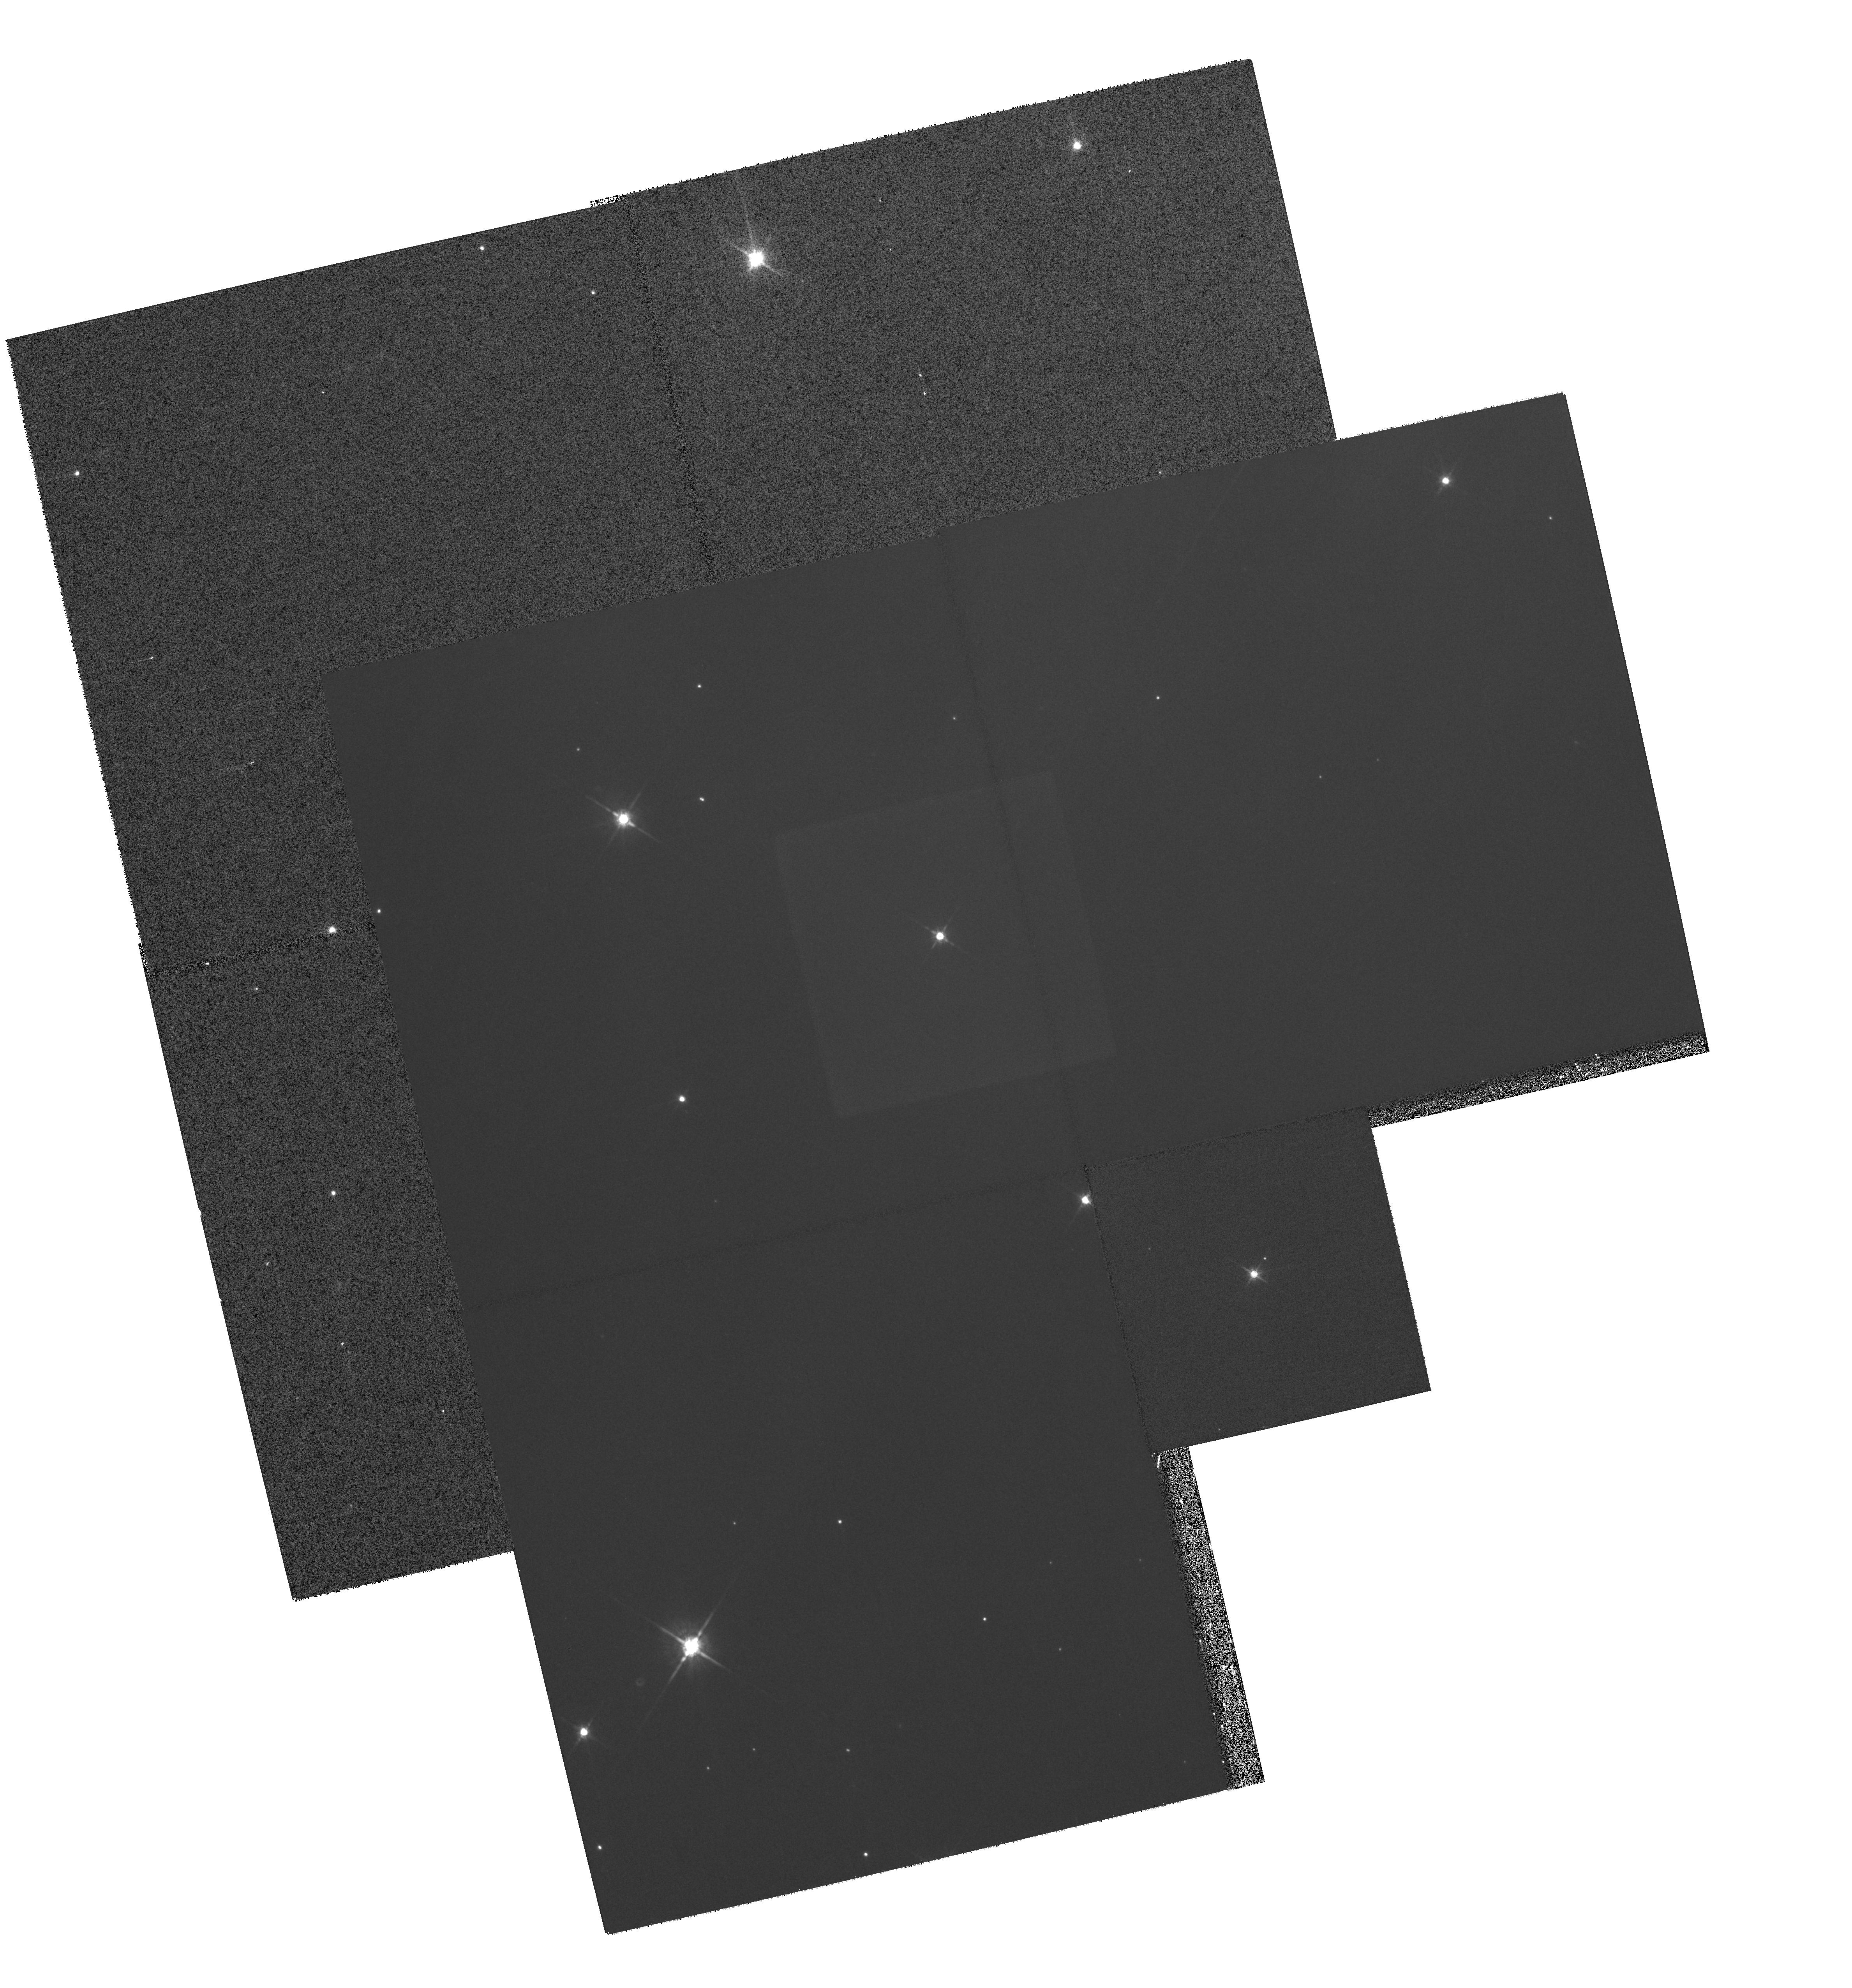
Target: MULTIPLE
Instrument: WFPC2/PC
Filter: F791W
Exposure: 28 min
Observation ID: hst_8573_56_wfpc2_pc_f791w_u66i56

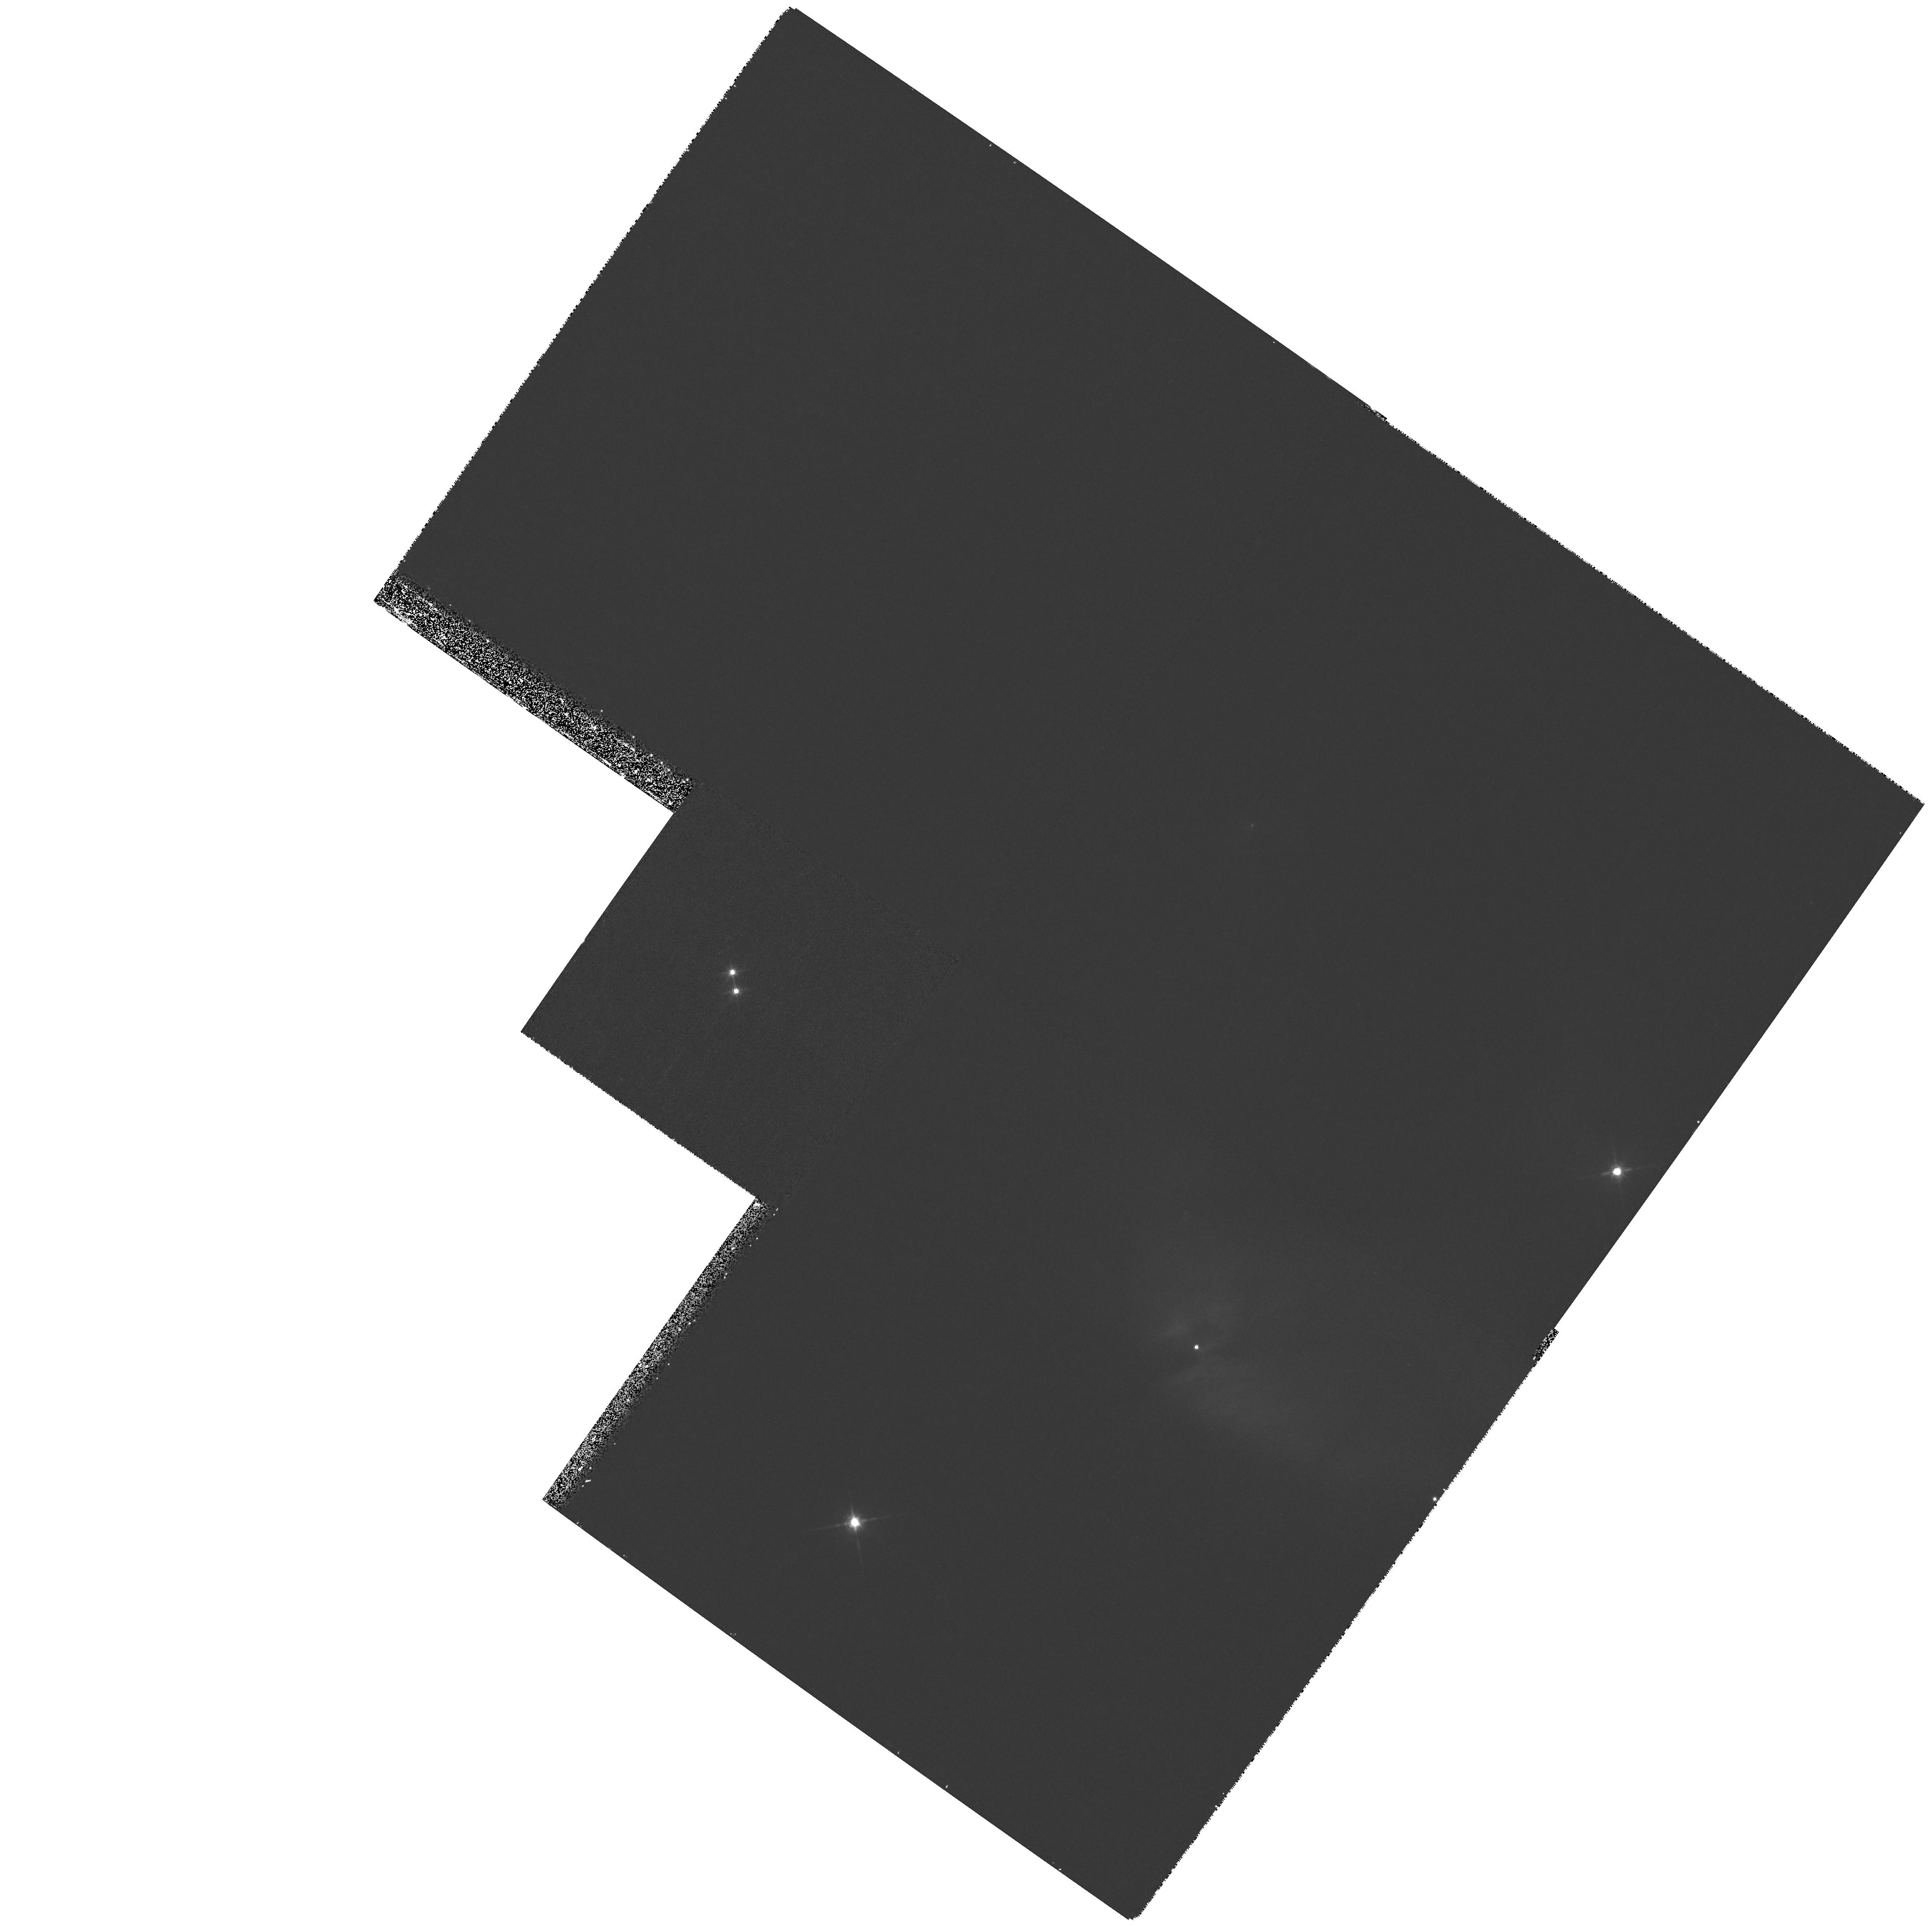
Target: IC348-POS1
Instrument: WFPC2/PC
Filter: F850LP
Exposure: 27 min
Observation ID: hst_8573_02_wfpc2_pc_f850lp_u66i02

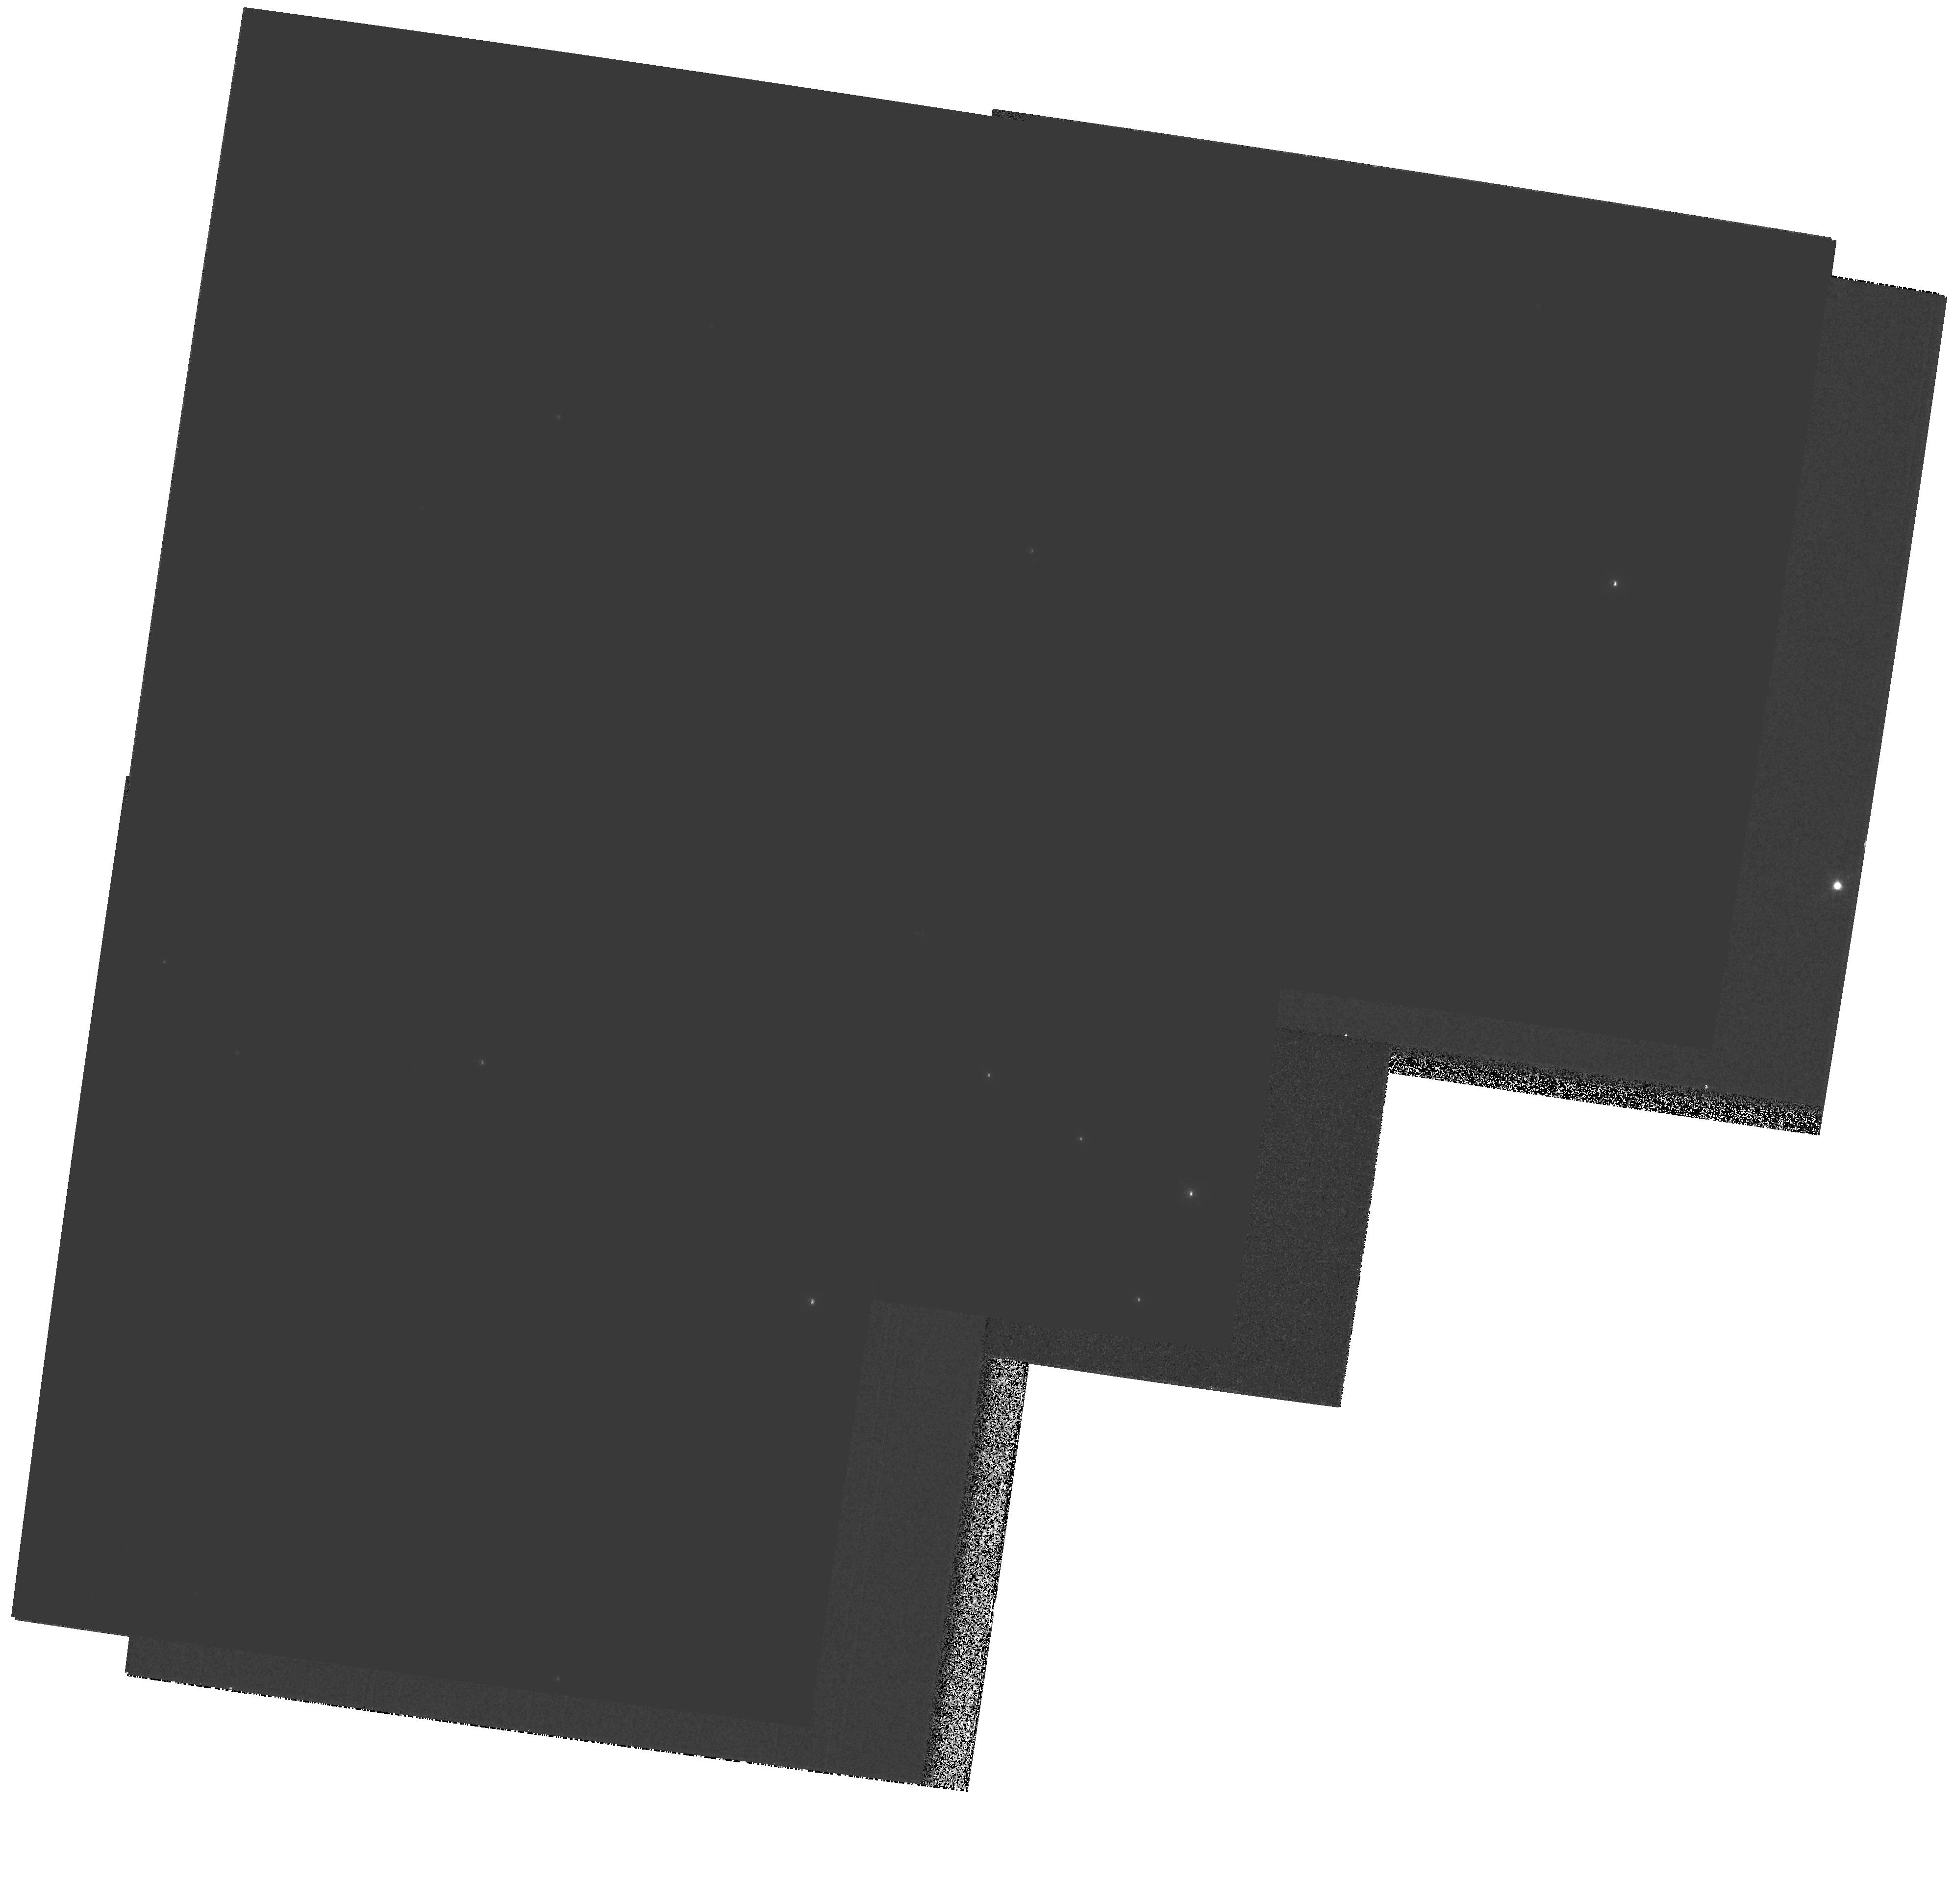
Target: MULTIPLE
Instrument: WFPC2/PC
Filter: F850LP
Exposure: 27 min
Observation ID: hst_8573_10_wfpc2_pc_f850lp_u66i10

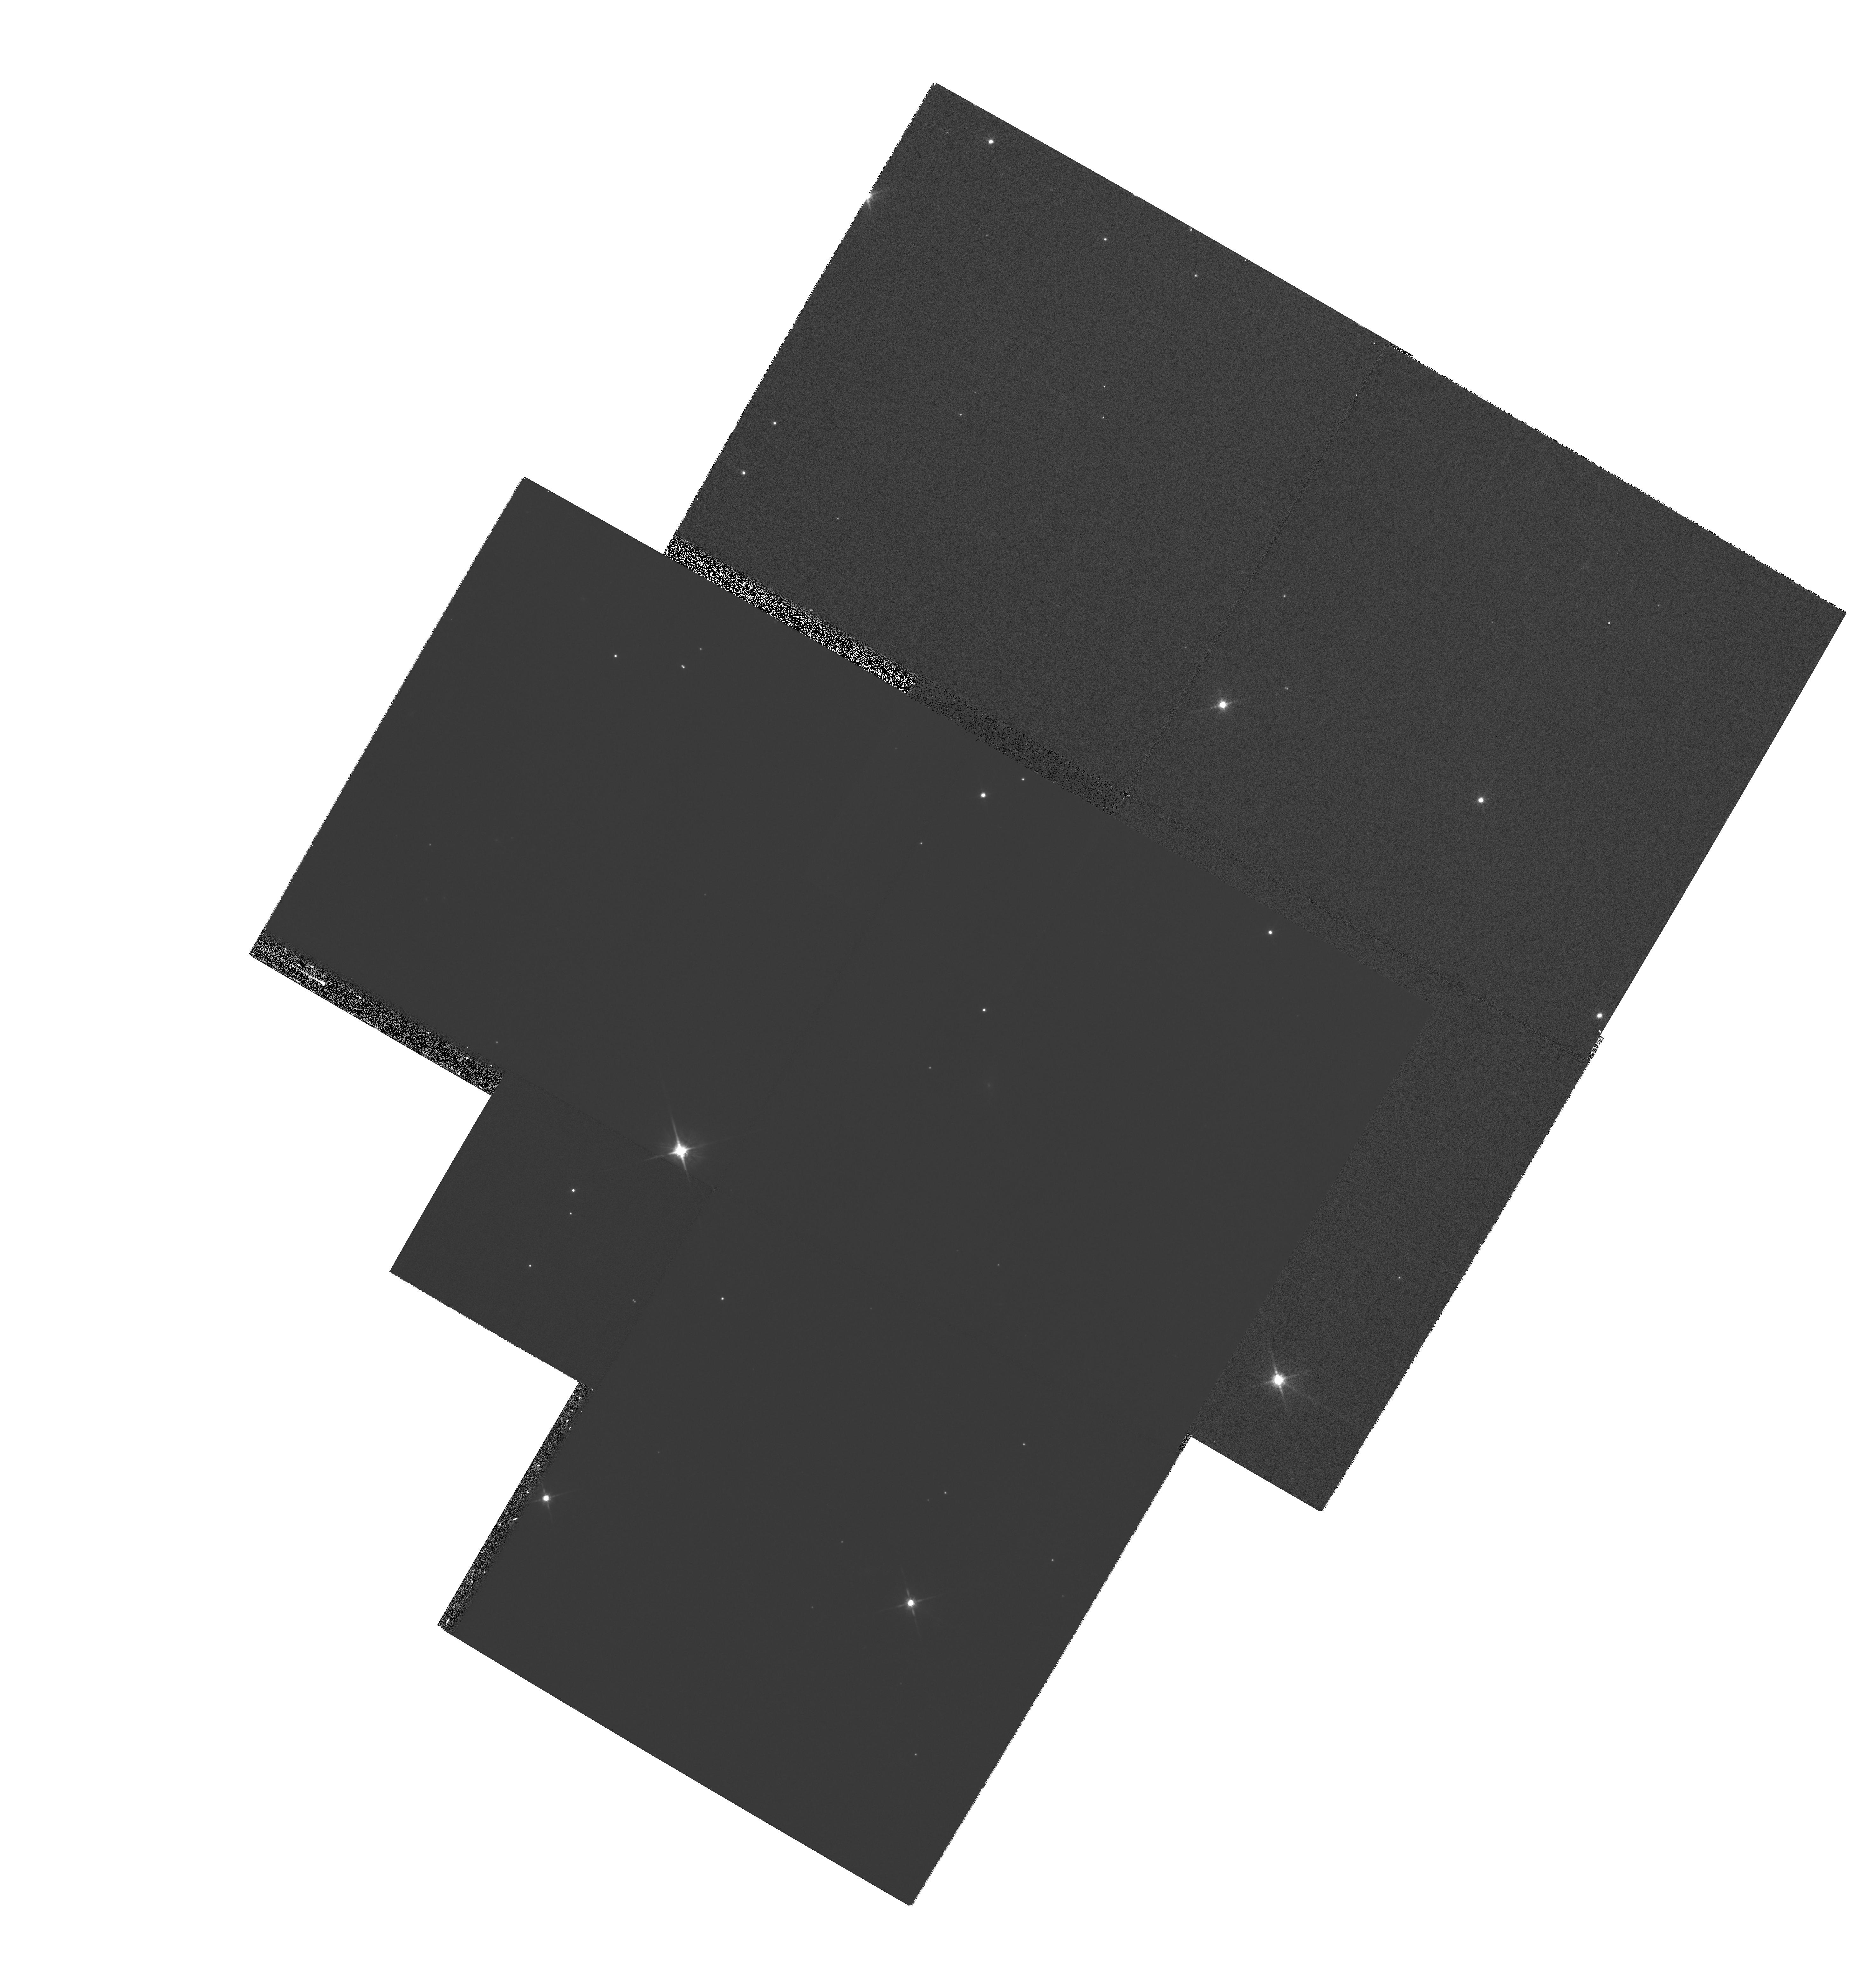
Target: MULTIPLE
Instrument: WFPC2/PC
Filter: F791W
Exposure: 28 min
Observation ID: hst_8573_20_wfpc2_pc_f791w_u66i20

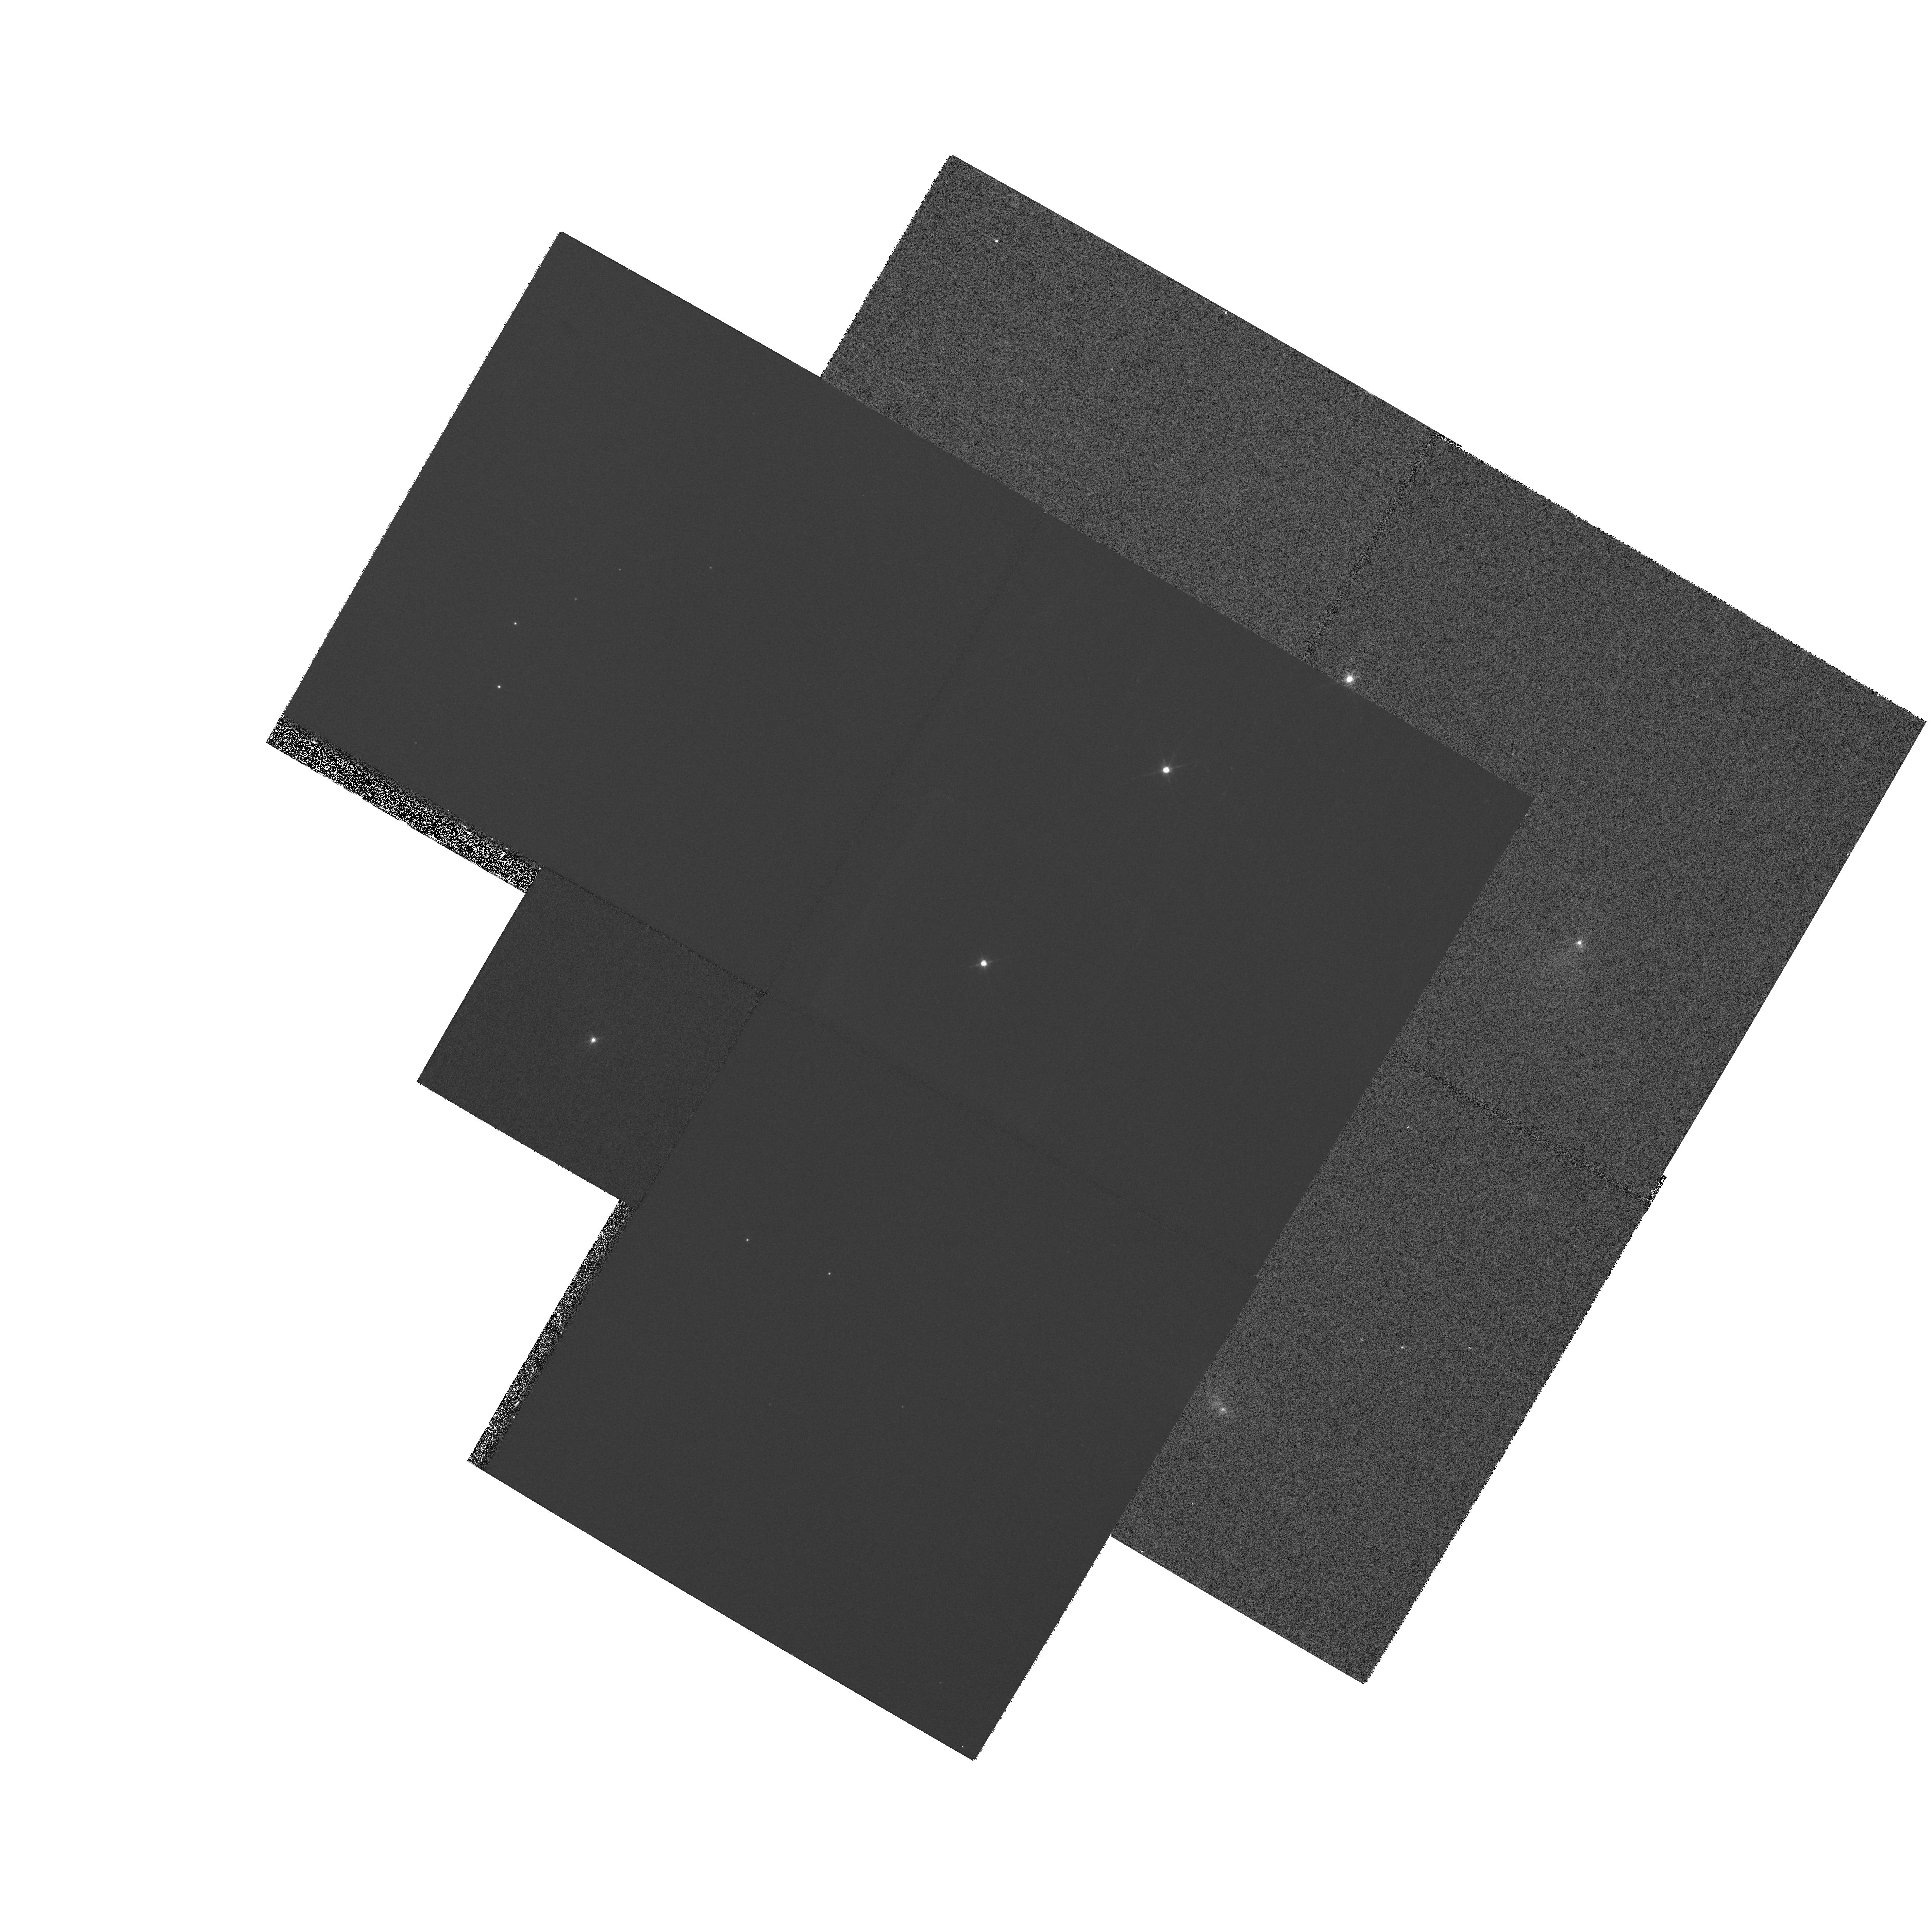
Target: MULTIPLE
Instrument: WFPC2/PC
Filter: F791W
Exposure: 28 min
Observation ID: hst_8573_04_wfpc2_pc_f791w_u66i04

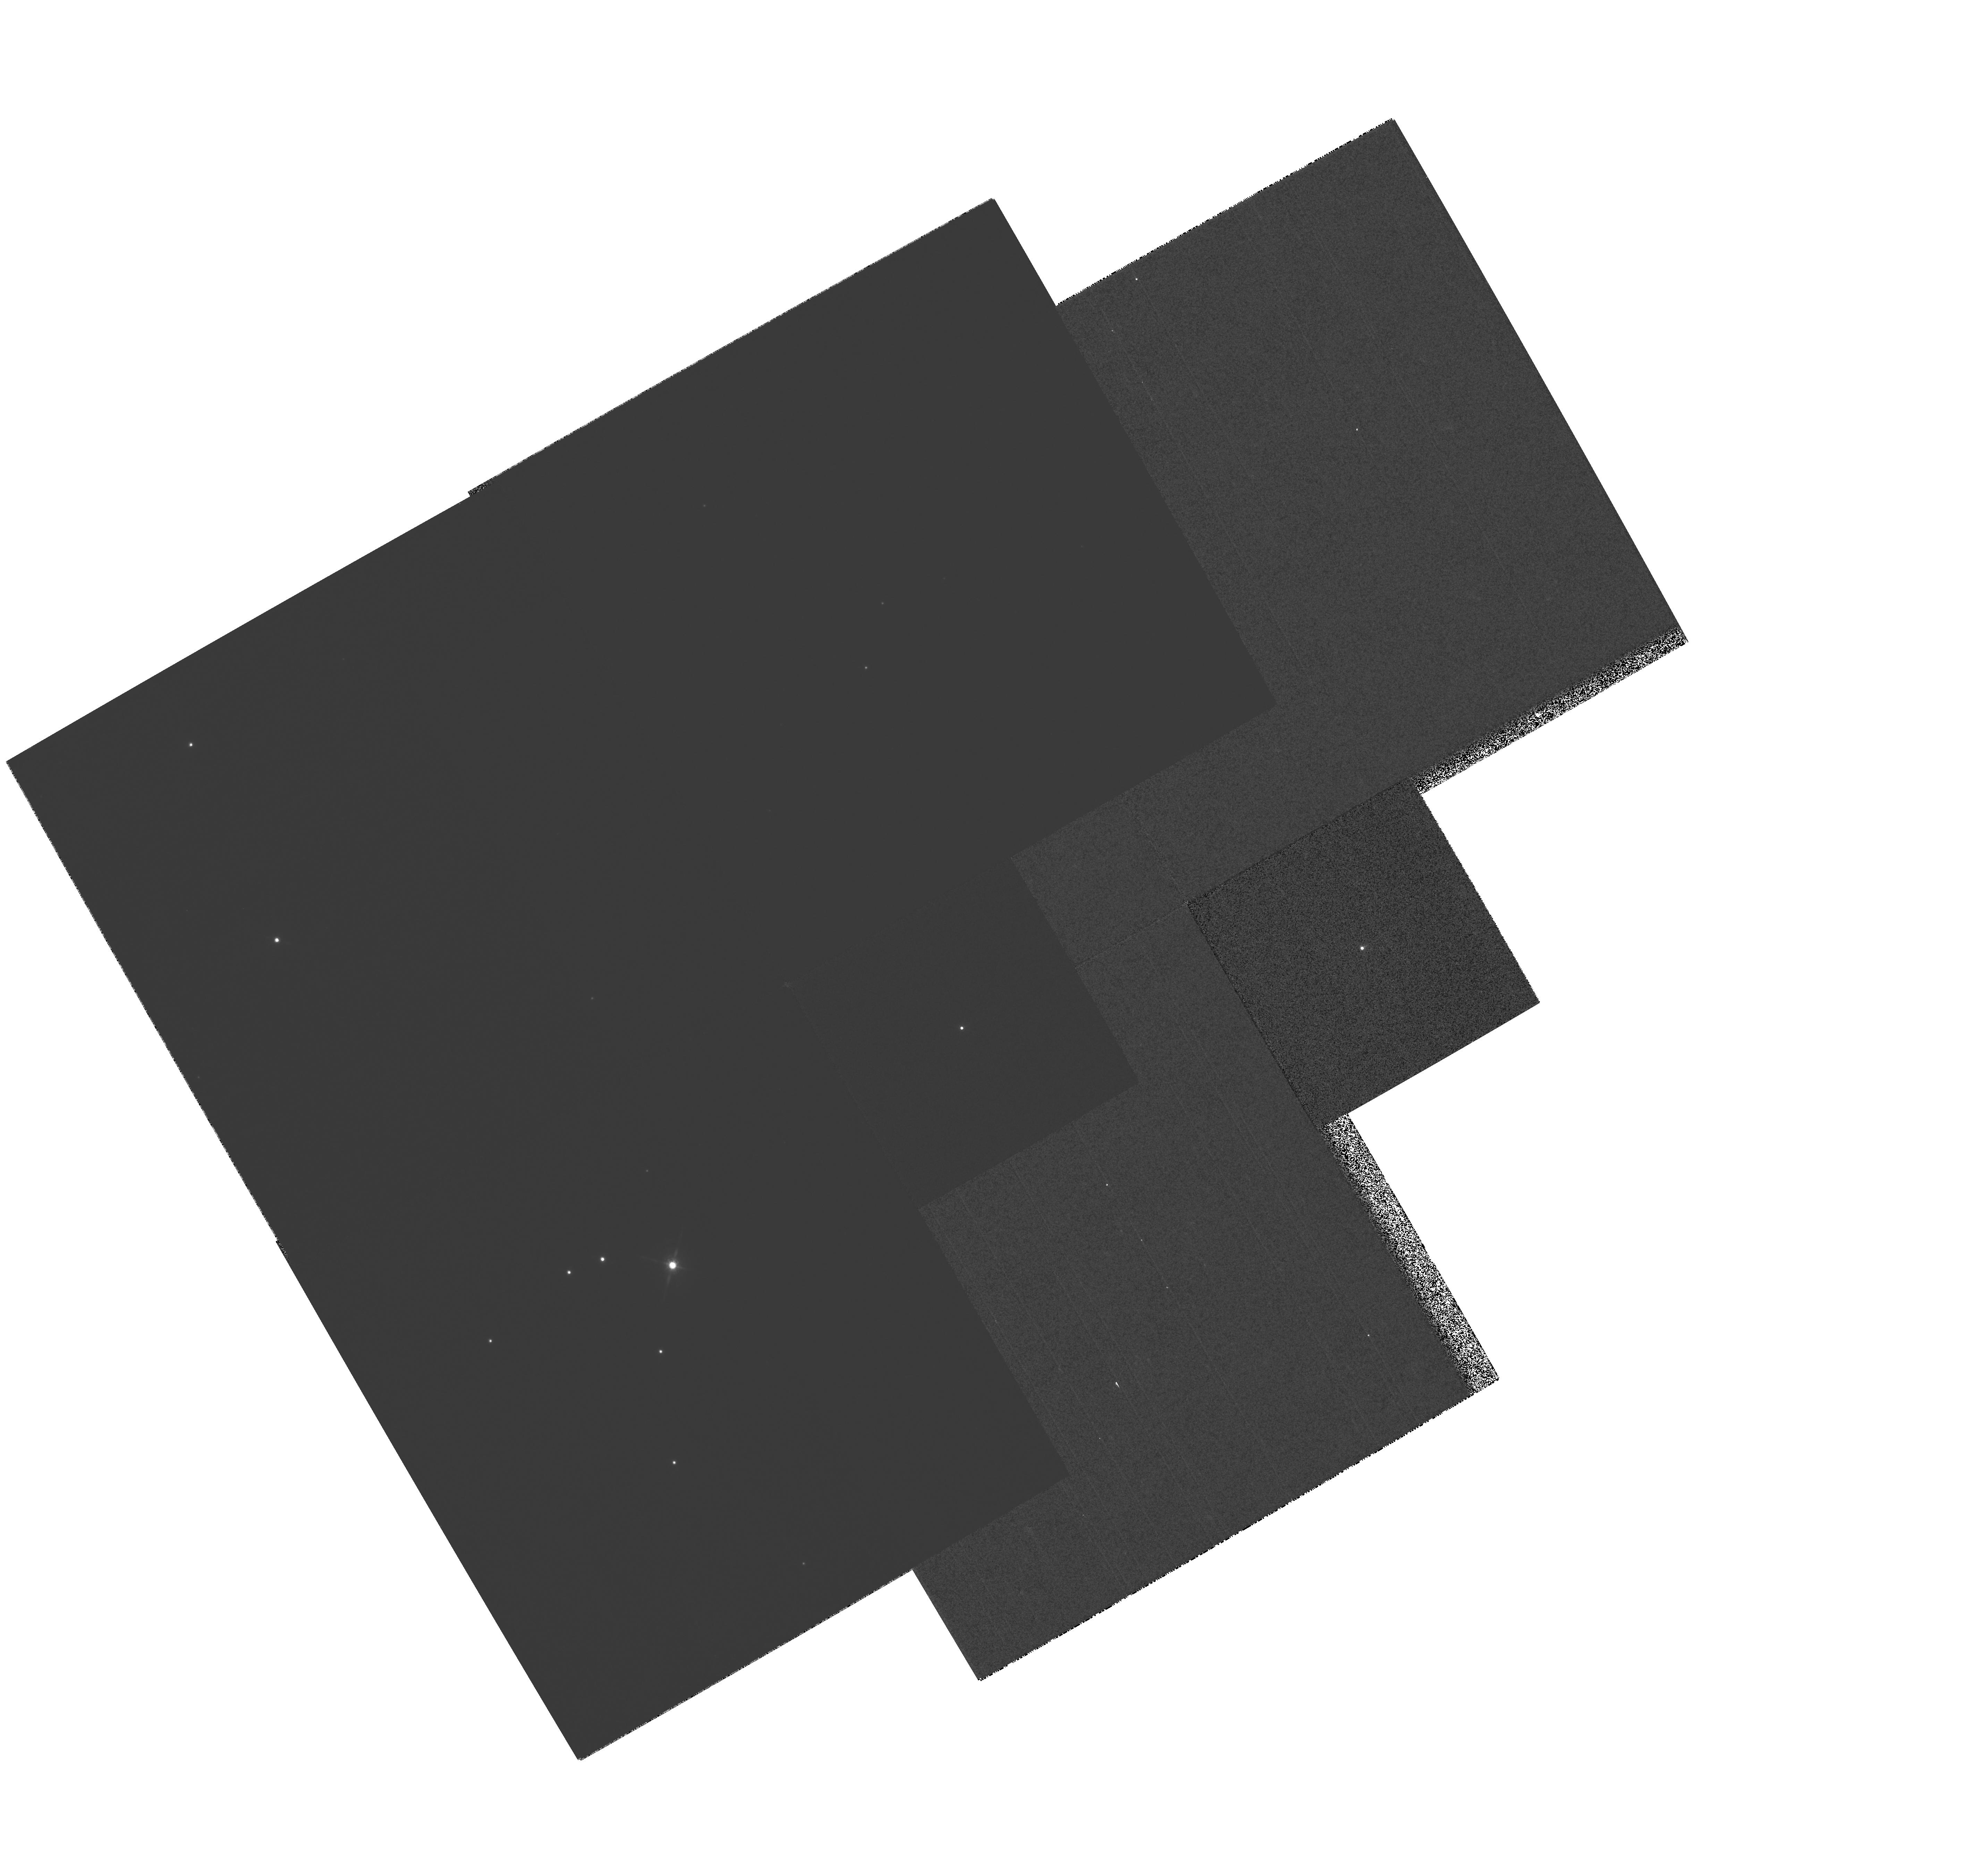
Target: MULTIPLE
Instrument: WFPC2/PC
Filter: F850LP
Exposure: 28 min
Observation ID: hst_8573_03_wfpc2_pc_f850lp_u66i03

Newborn Planets and Brown Dwarf Companions in IC 348 (PI: Luhman, Kevin)

We propose to use deep WFPC2 images to search for young giant planets and brown dwarfs around ~100 low-mass stars and brown dwarfs in the nearby cluster IC 348. This cluster's age, 1-10 Myr, makes it perfectly suited for detecting such companions. While stars in star-forming regions such as Orion and Taurus are still surrounded by thick proto-planetary disks, the stars in IC 348 are old enough for most of the disks to have dissipated, yet young enough so that the newly-formed brown dwarfs and giant planets are still very luminous. By observing intrinsically faint, low-mass primaries, we should detect companions down to 3 and 7 M_Jup at separations of 90 and 30 AU. When the results of this program are combined with other studies of planets at smaller separations around older, more massive primaries, we will better understand the properties of planetary systems as a function of primary mass and how they evolve from birth to the age of the solar system. Furthermore, because low-mass stars and brown dwarfs exist in such large numbers, this program is important in determining the frequency of planetary systems in the universe.